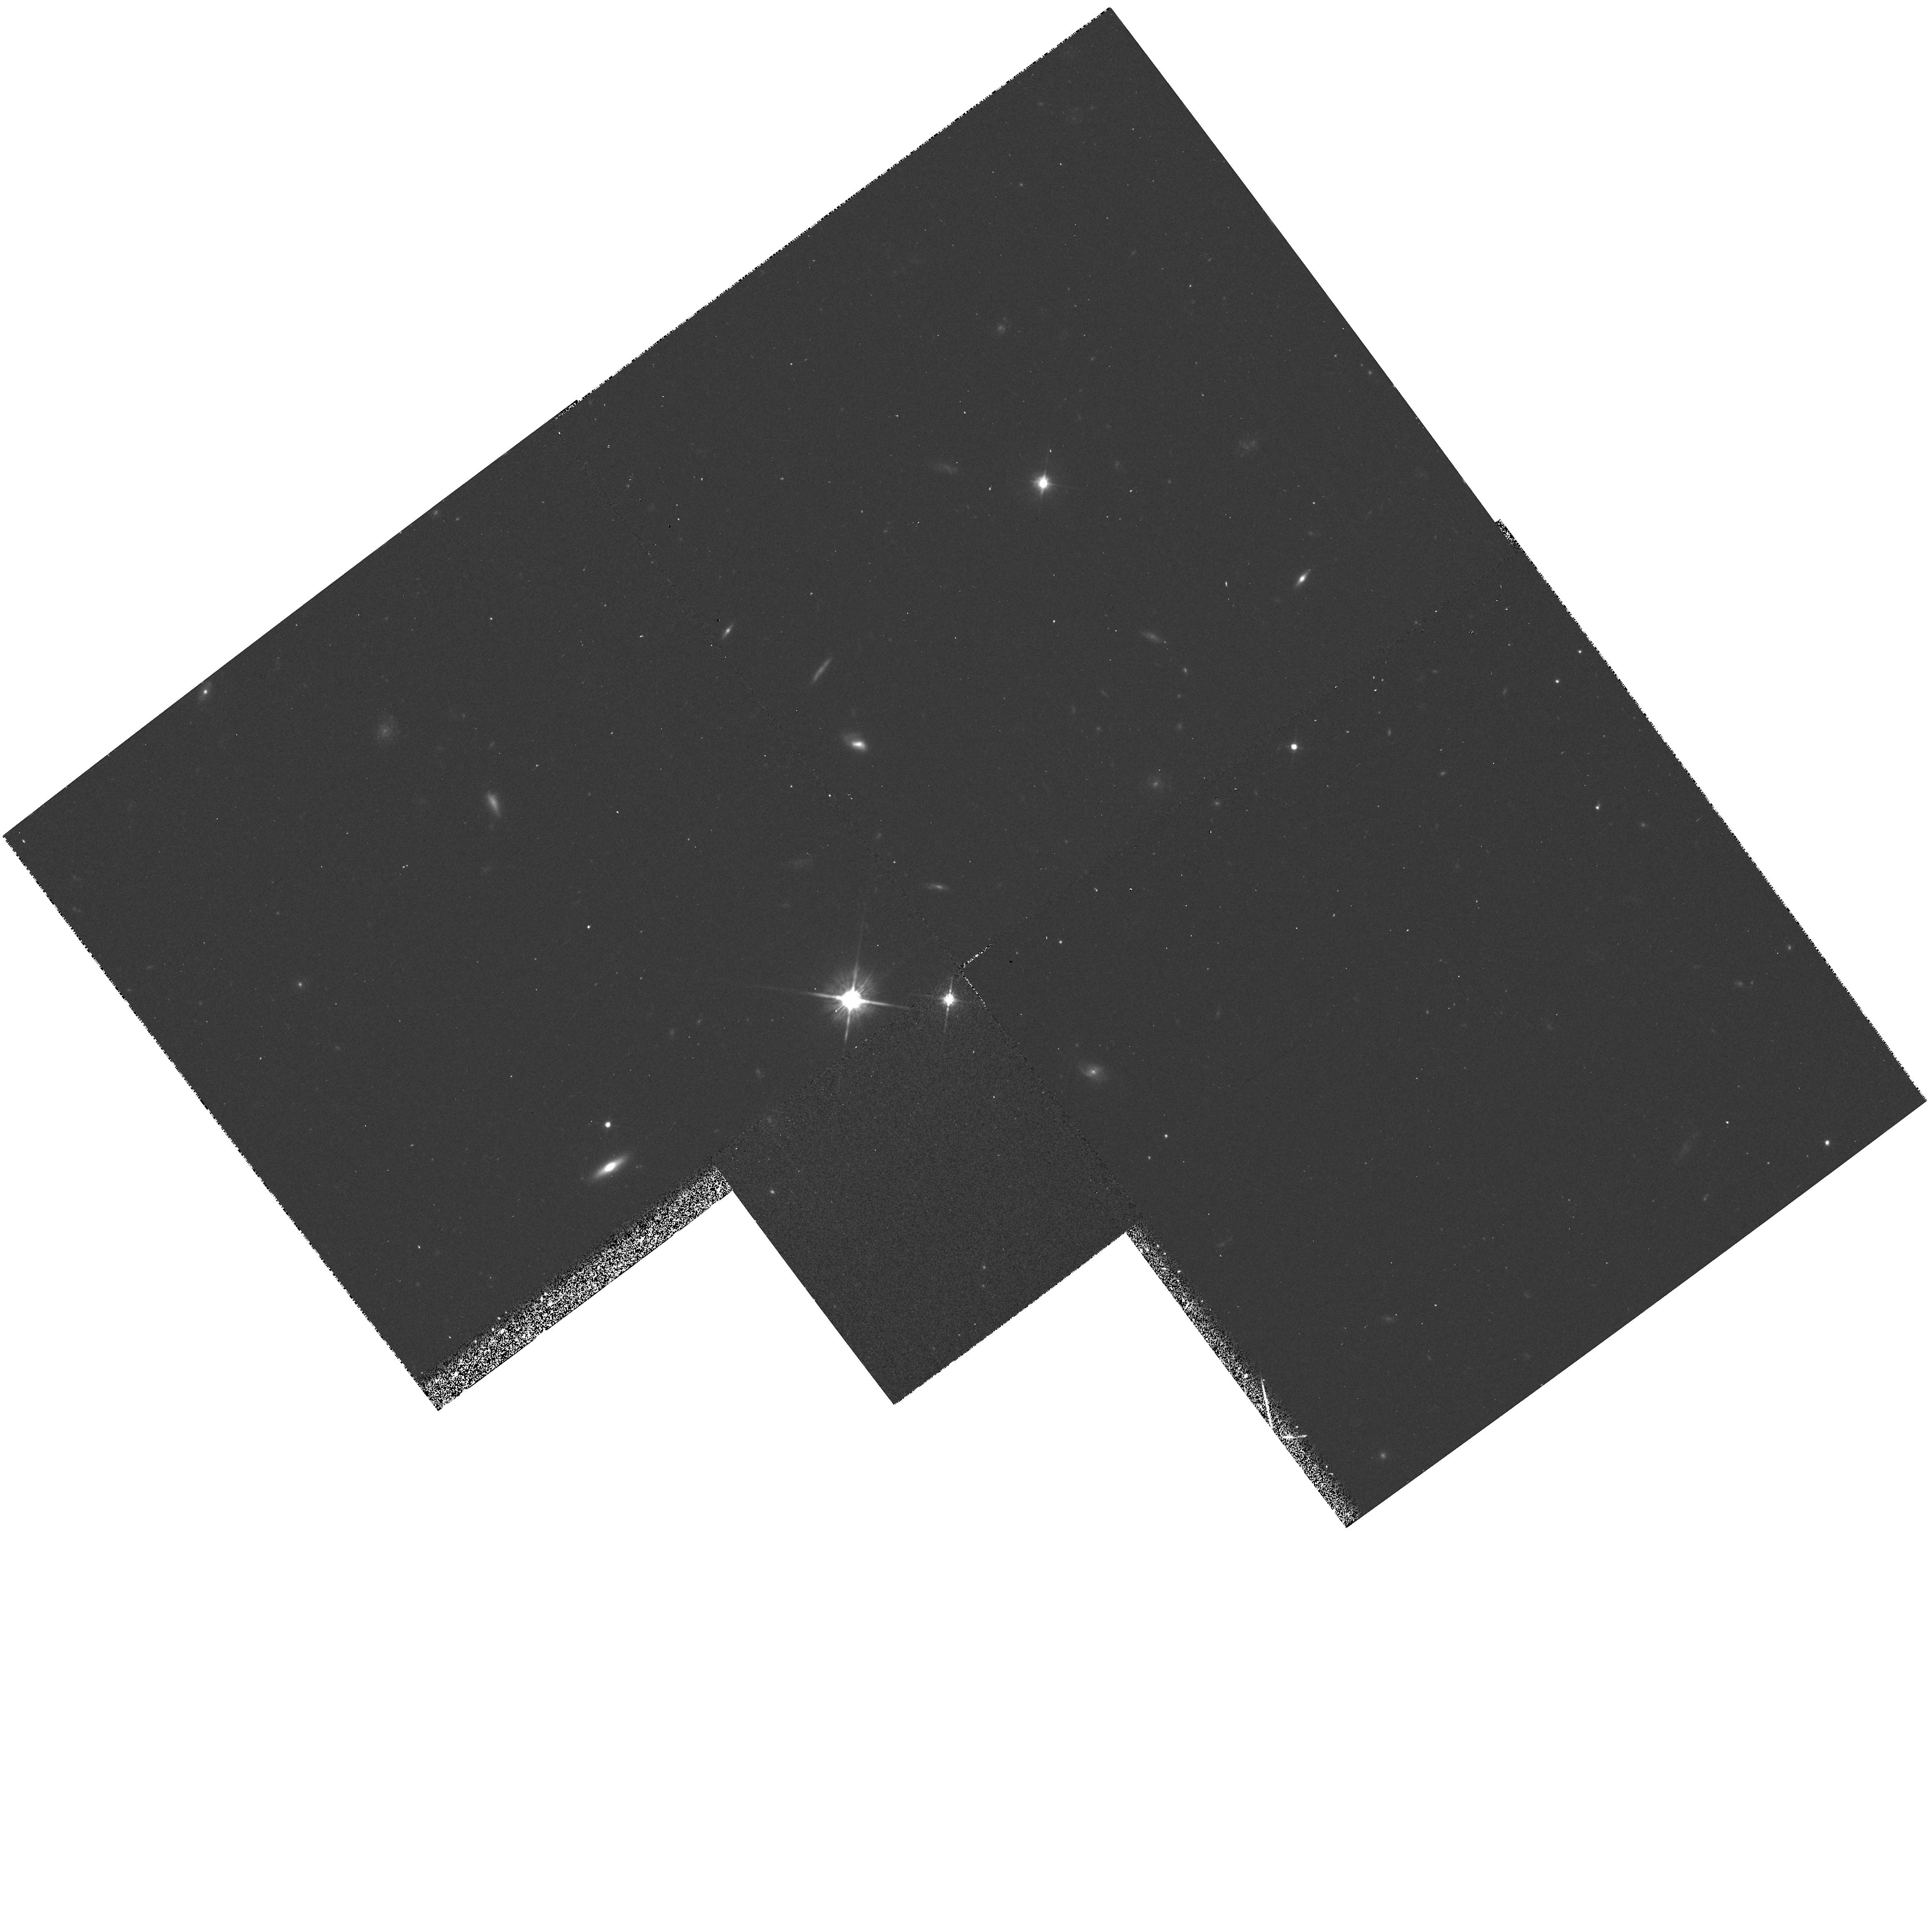
Target: 3C286
Instrument: WFPC2/PC
Filter: F702W
Exposure: 20 min
Observation ID: hst_5098_02_wfpc2_pc_f702w_u25s02

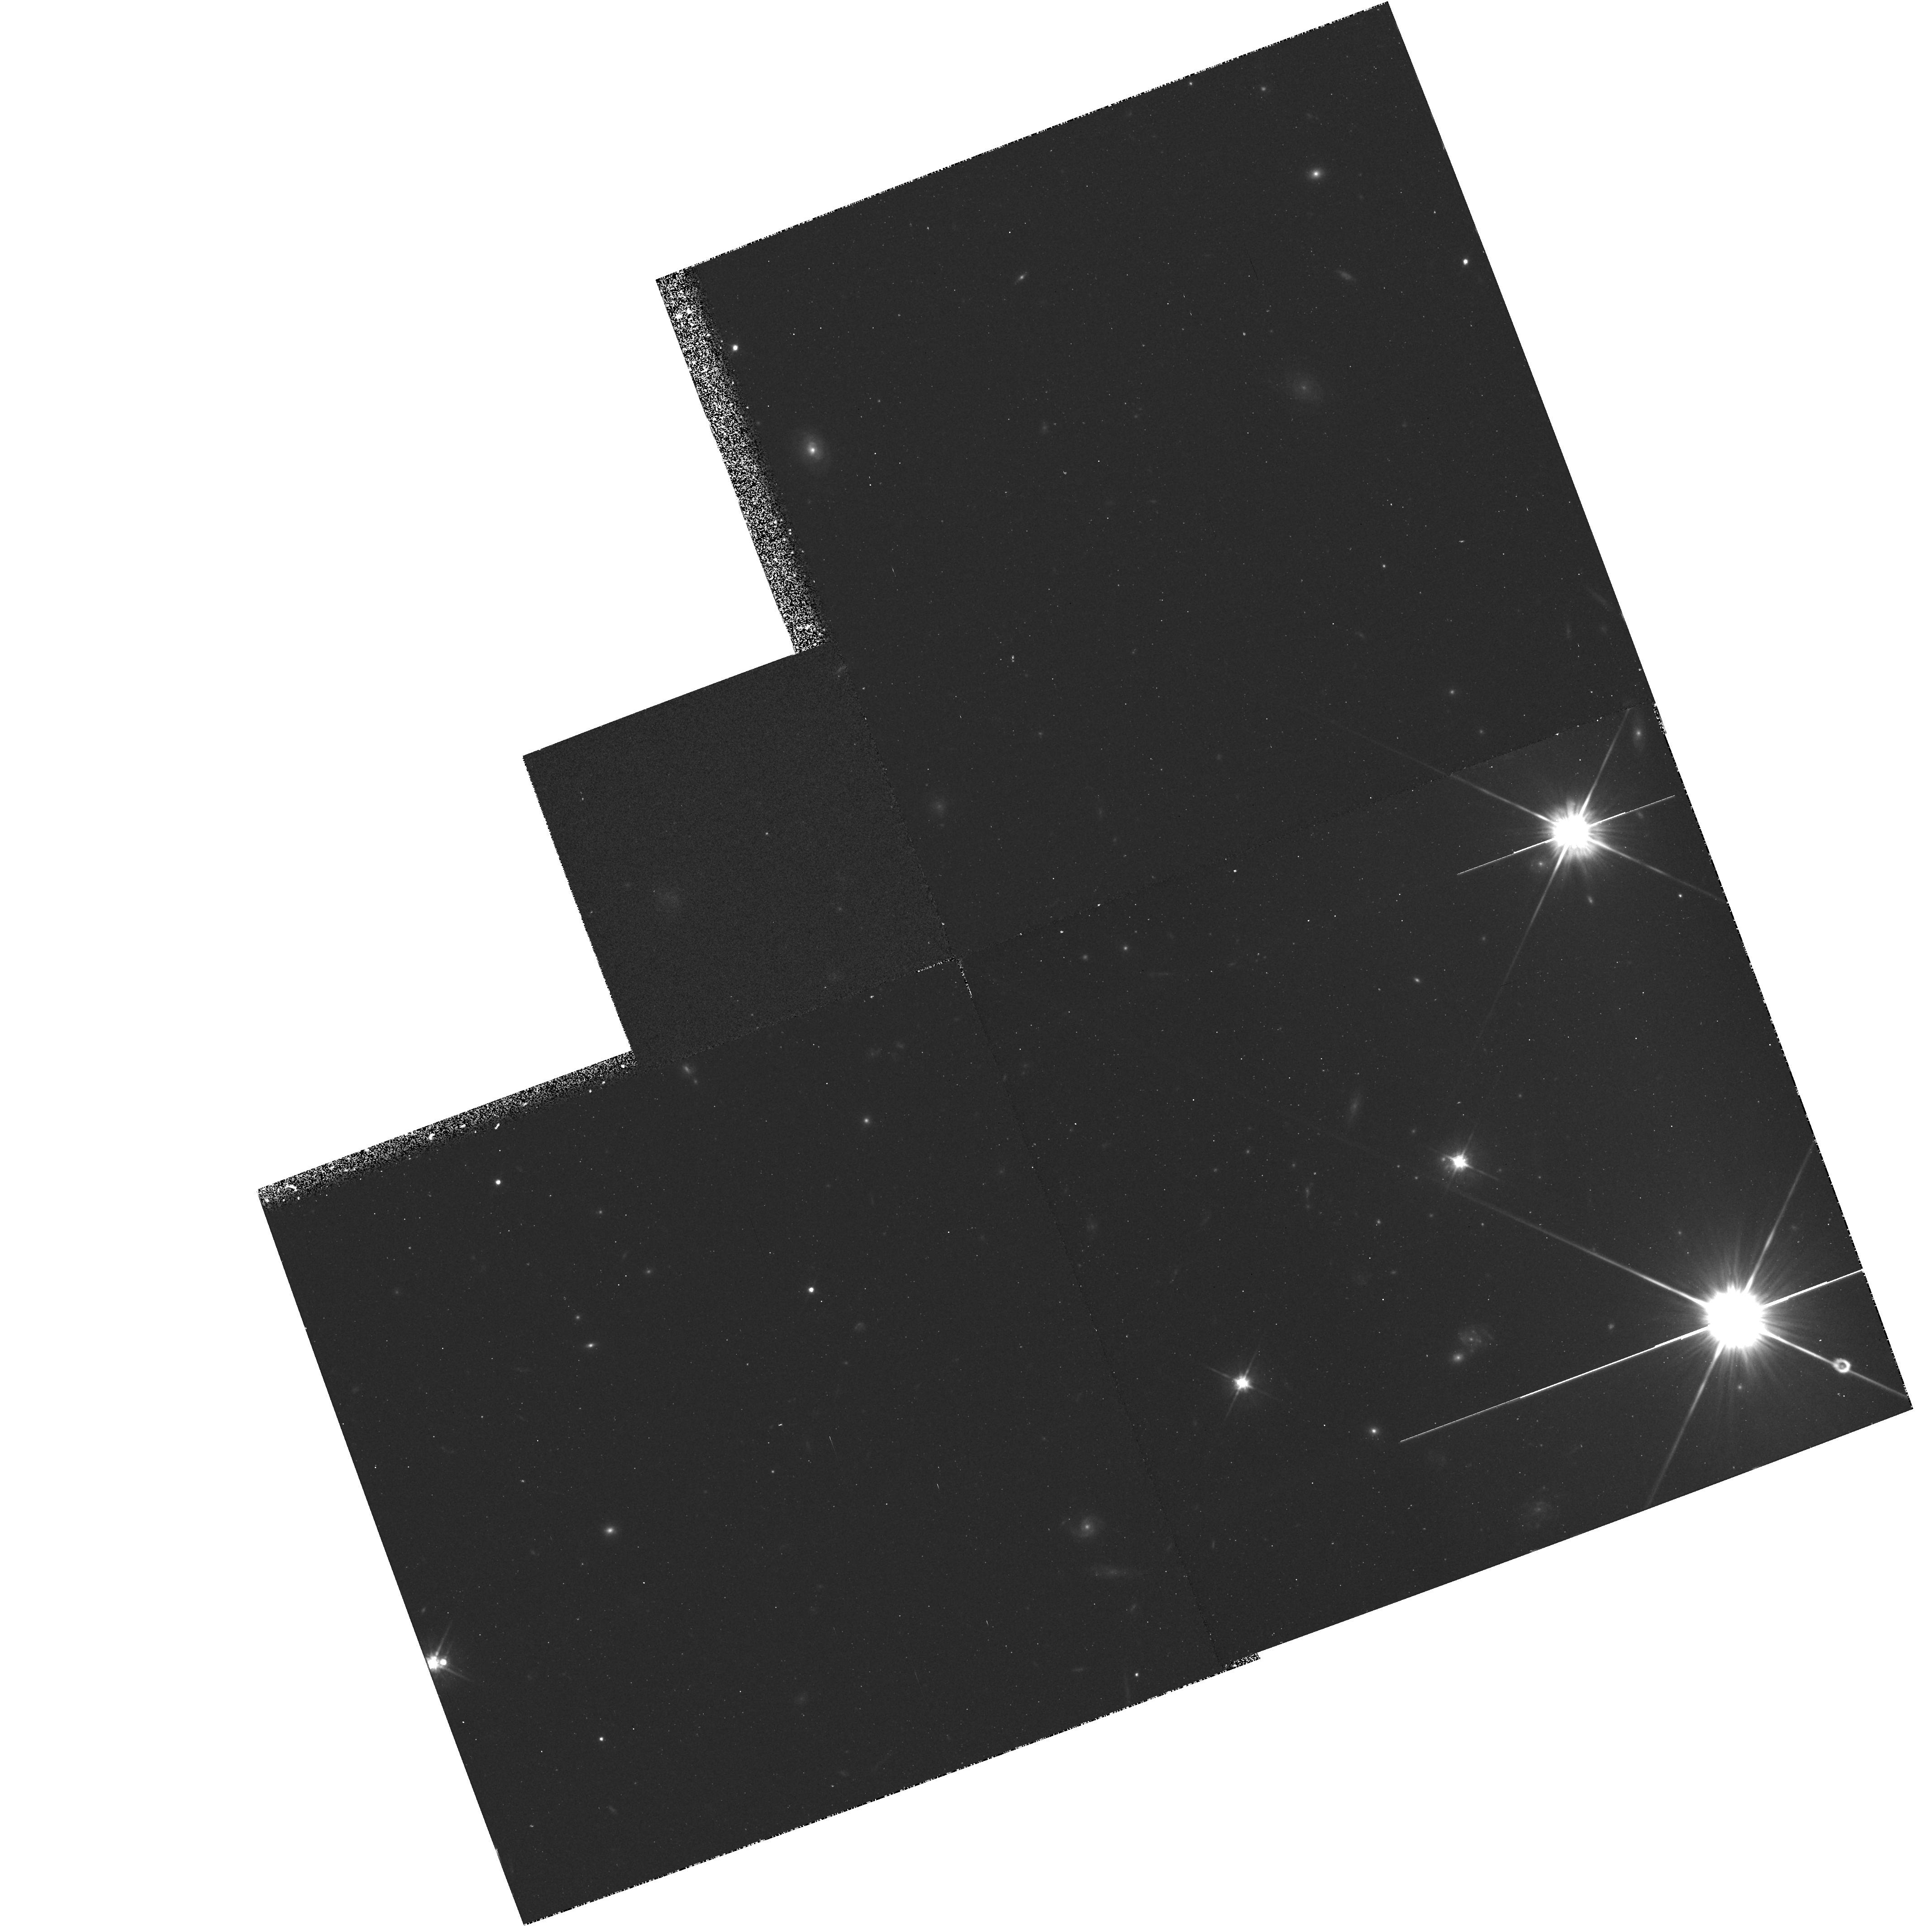
Target: PKS0454-22
Instrument: WFPC2/PC
Filter: F702W
Exposure: 20 min
Observation ID: hst_5098_01_wfpc2_pc_f702w_u25s01

UV SPECTRA OF LOW-REDSHIFT-QSOS: CYCLE 4 OBSERVATIONS (PI: Burbidge, Margaret)

This proposal contains observations which will help to complete a number of FOS IDT scientific programs. 1) Nearly simultaneous HST and optical observations of emission line profiles will be used for models of the emission line region. 2) Images of QSOs with low redshift absorption line systems will characterize the type and impact parameter of the absorbing galaxy.